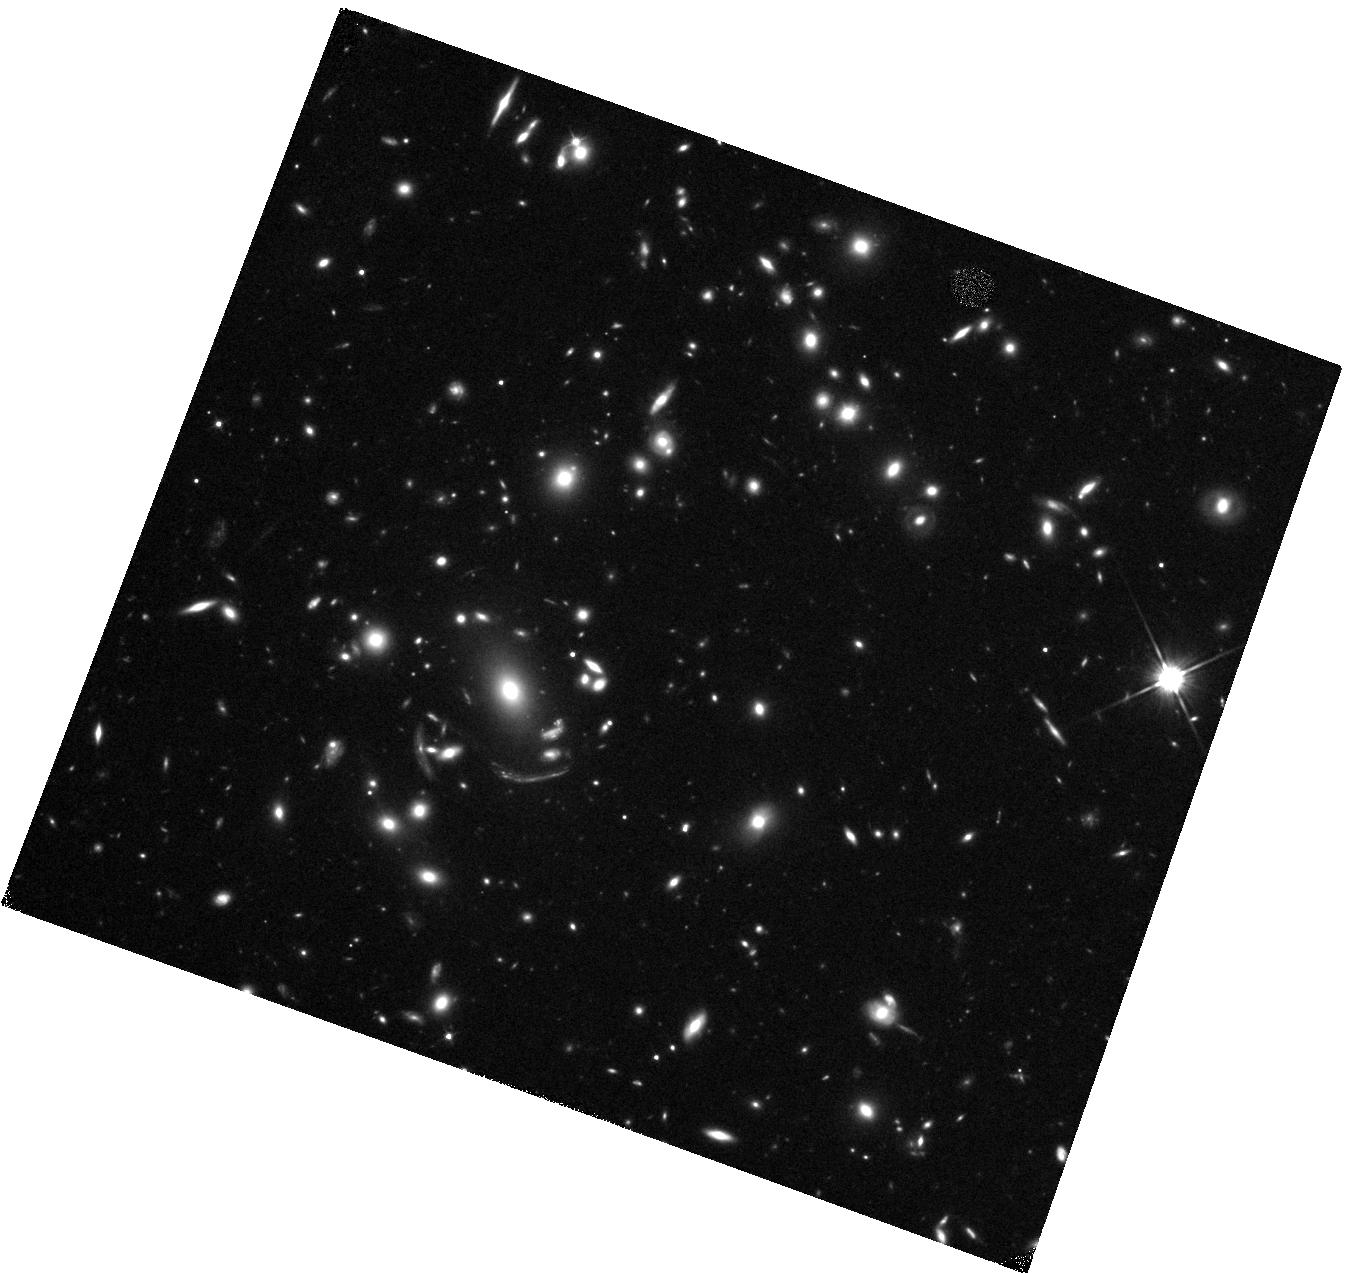
Target: MACSJ1226+2152
Instrument: WFC3/IR
Filter: F110W
Exposure: 20 min
Observation ID: hst_15378_03_wfc3_ir_f110w_idpw03

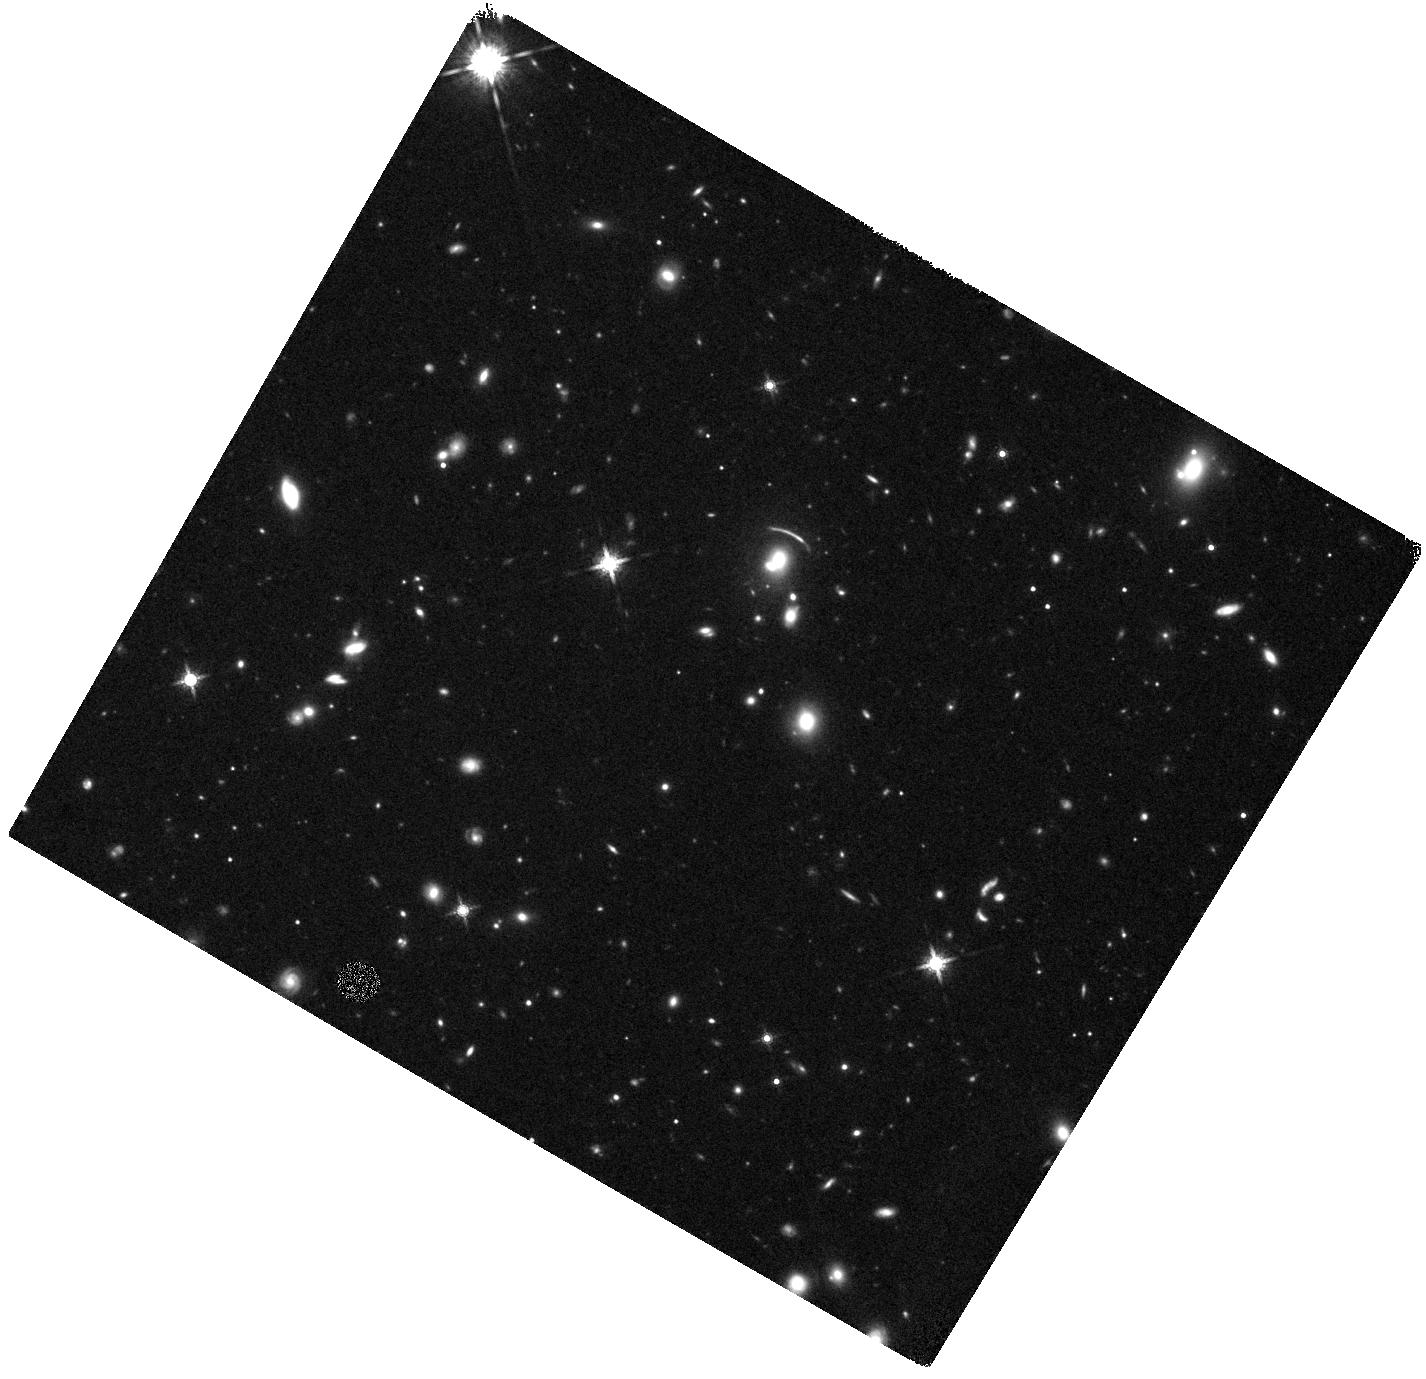
Target: SDSSJ1458-0024
Instrument: WFC3/IR
Filter: F160W
Exposure: 22 min
Observation ID: hst_15378_01_wfc3_ir_f160w_idpw01

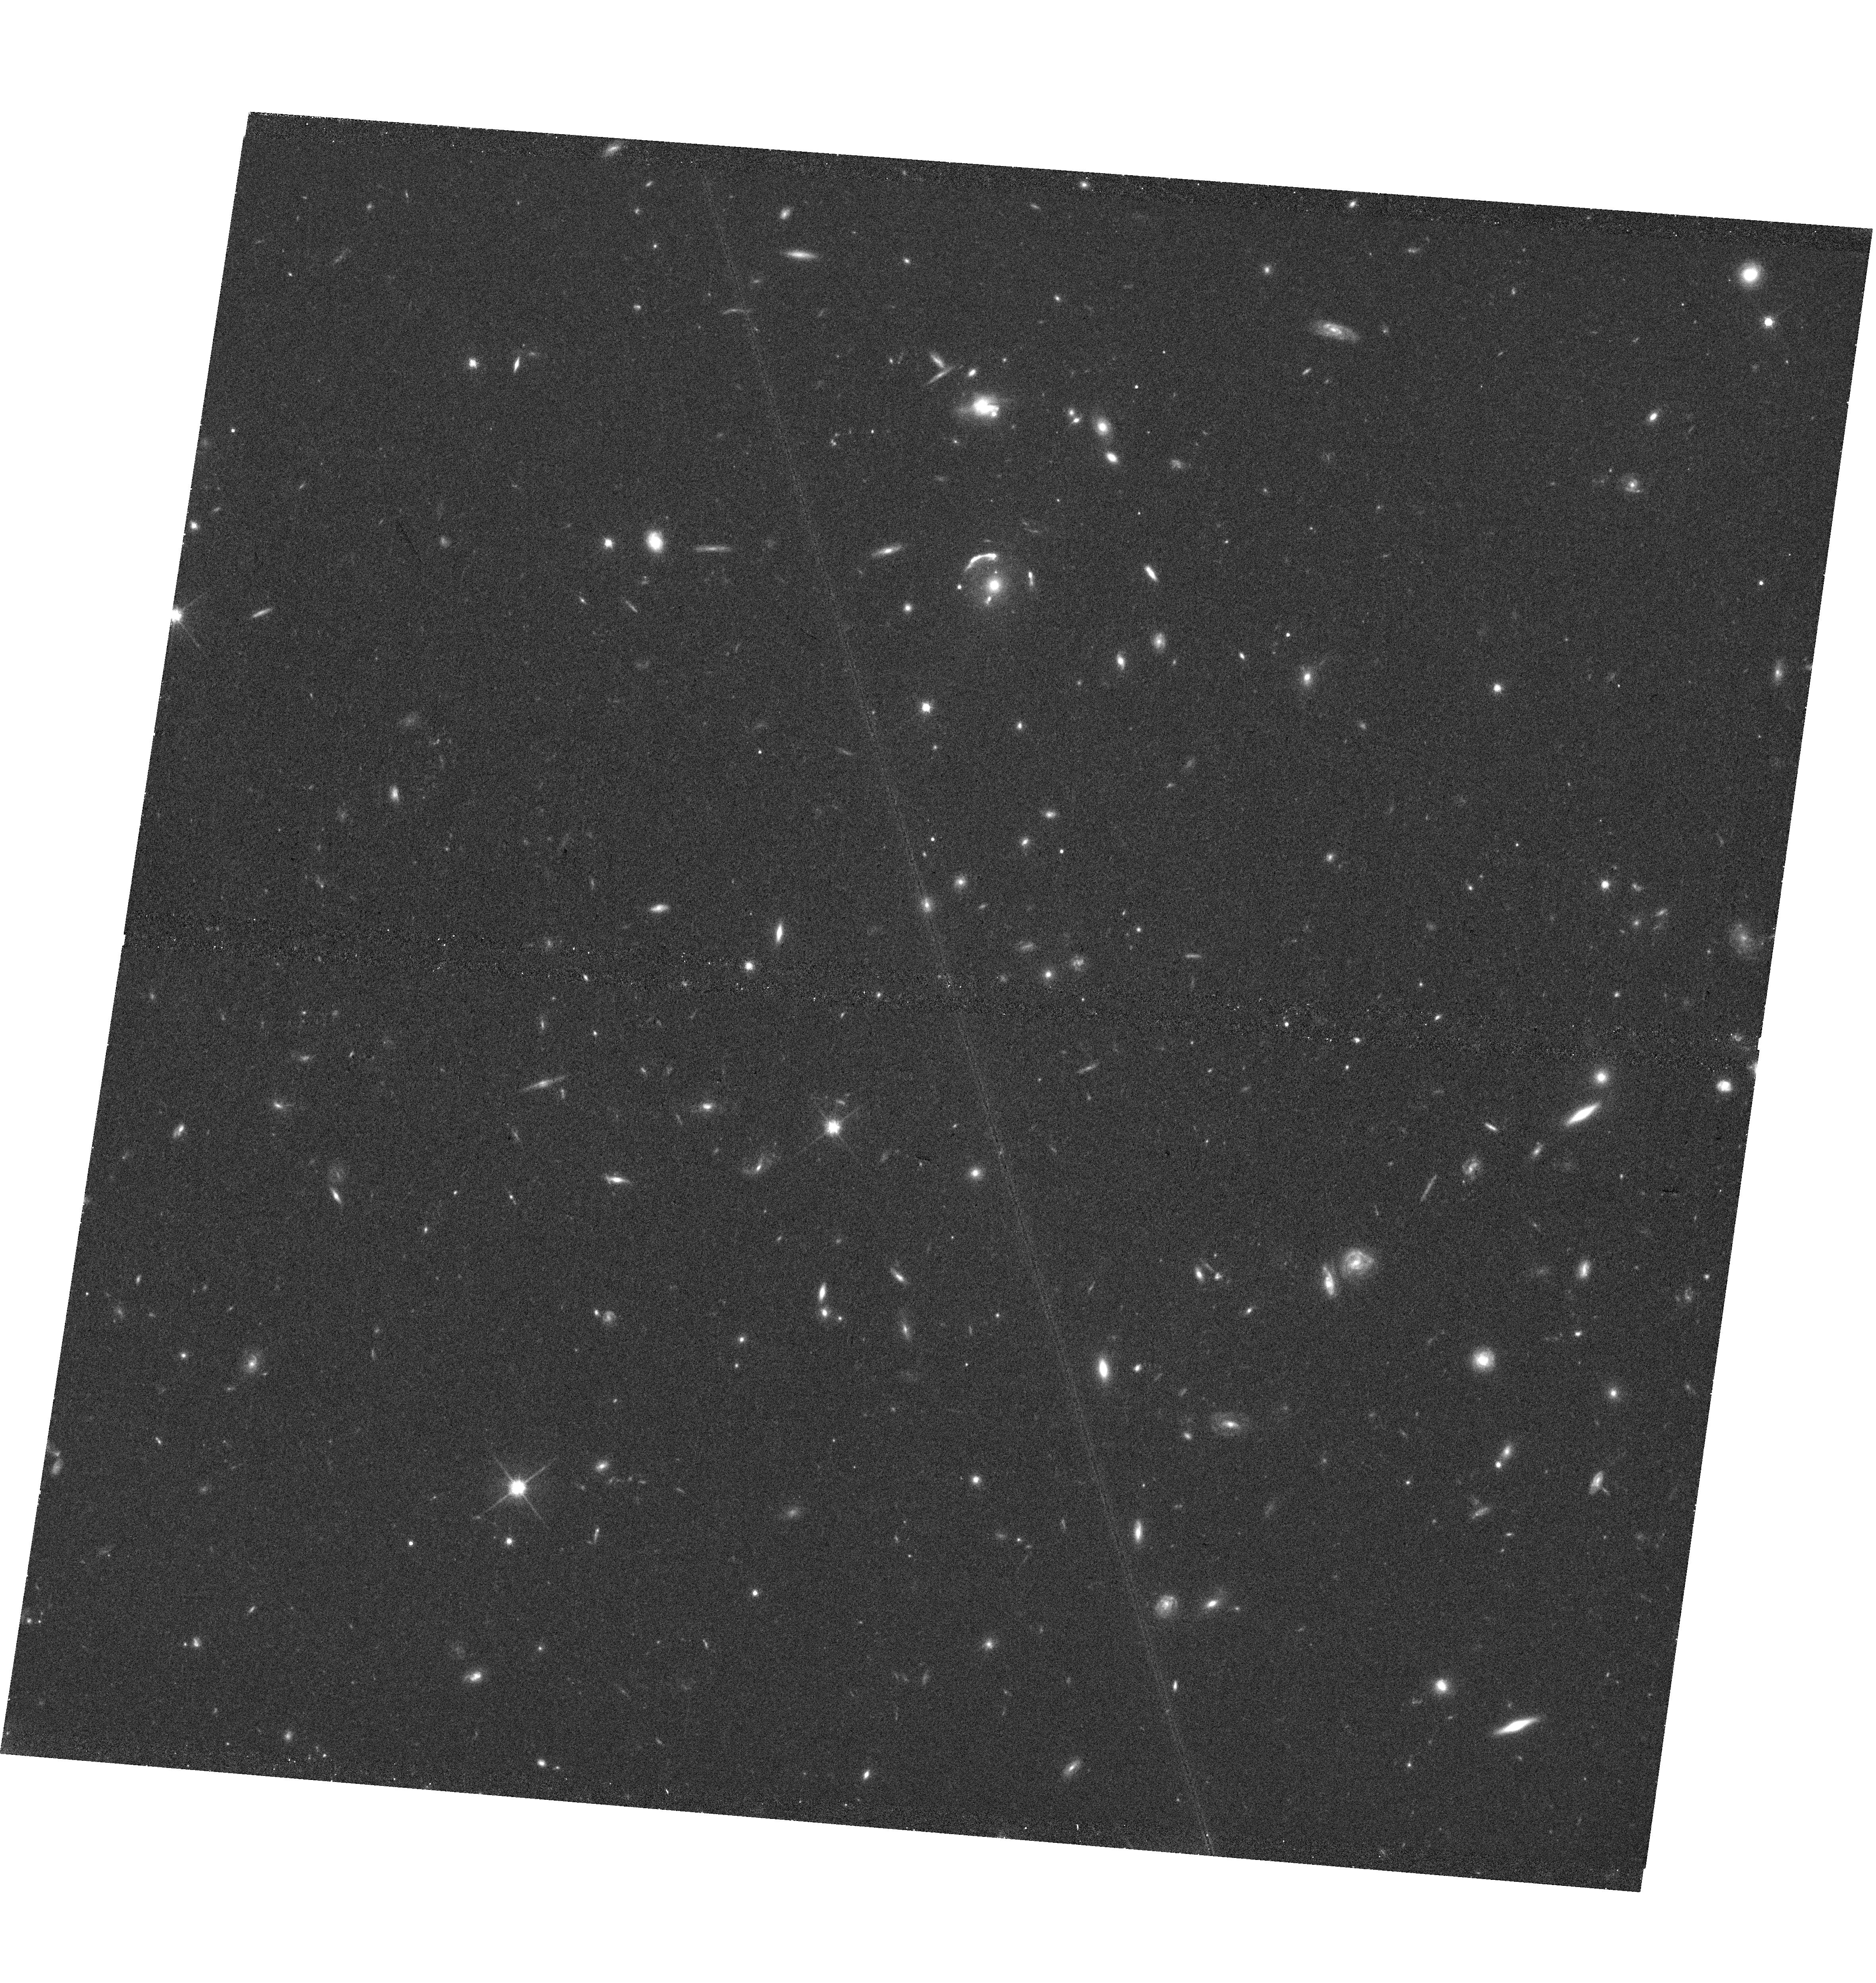
Target: SDSSJ1429+1202
Instrument: WFC3/UVIS
Filter: F814W
Exposure: 43 min
Observation ID: hst_15378_02_wfc3_uvis_f814w_idpw02

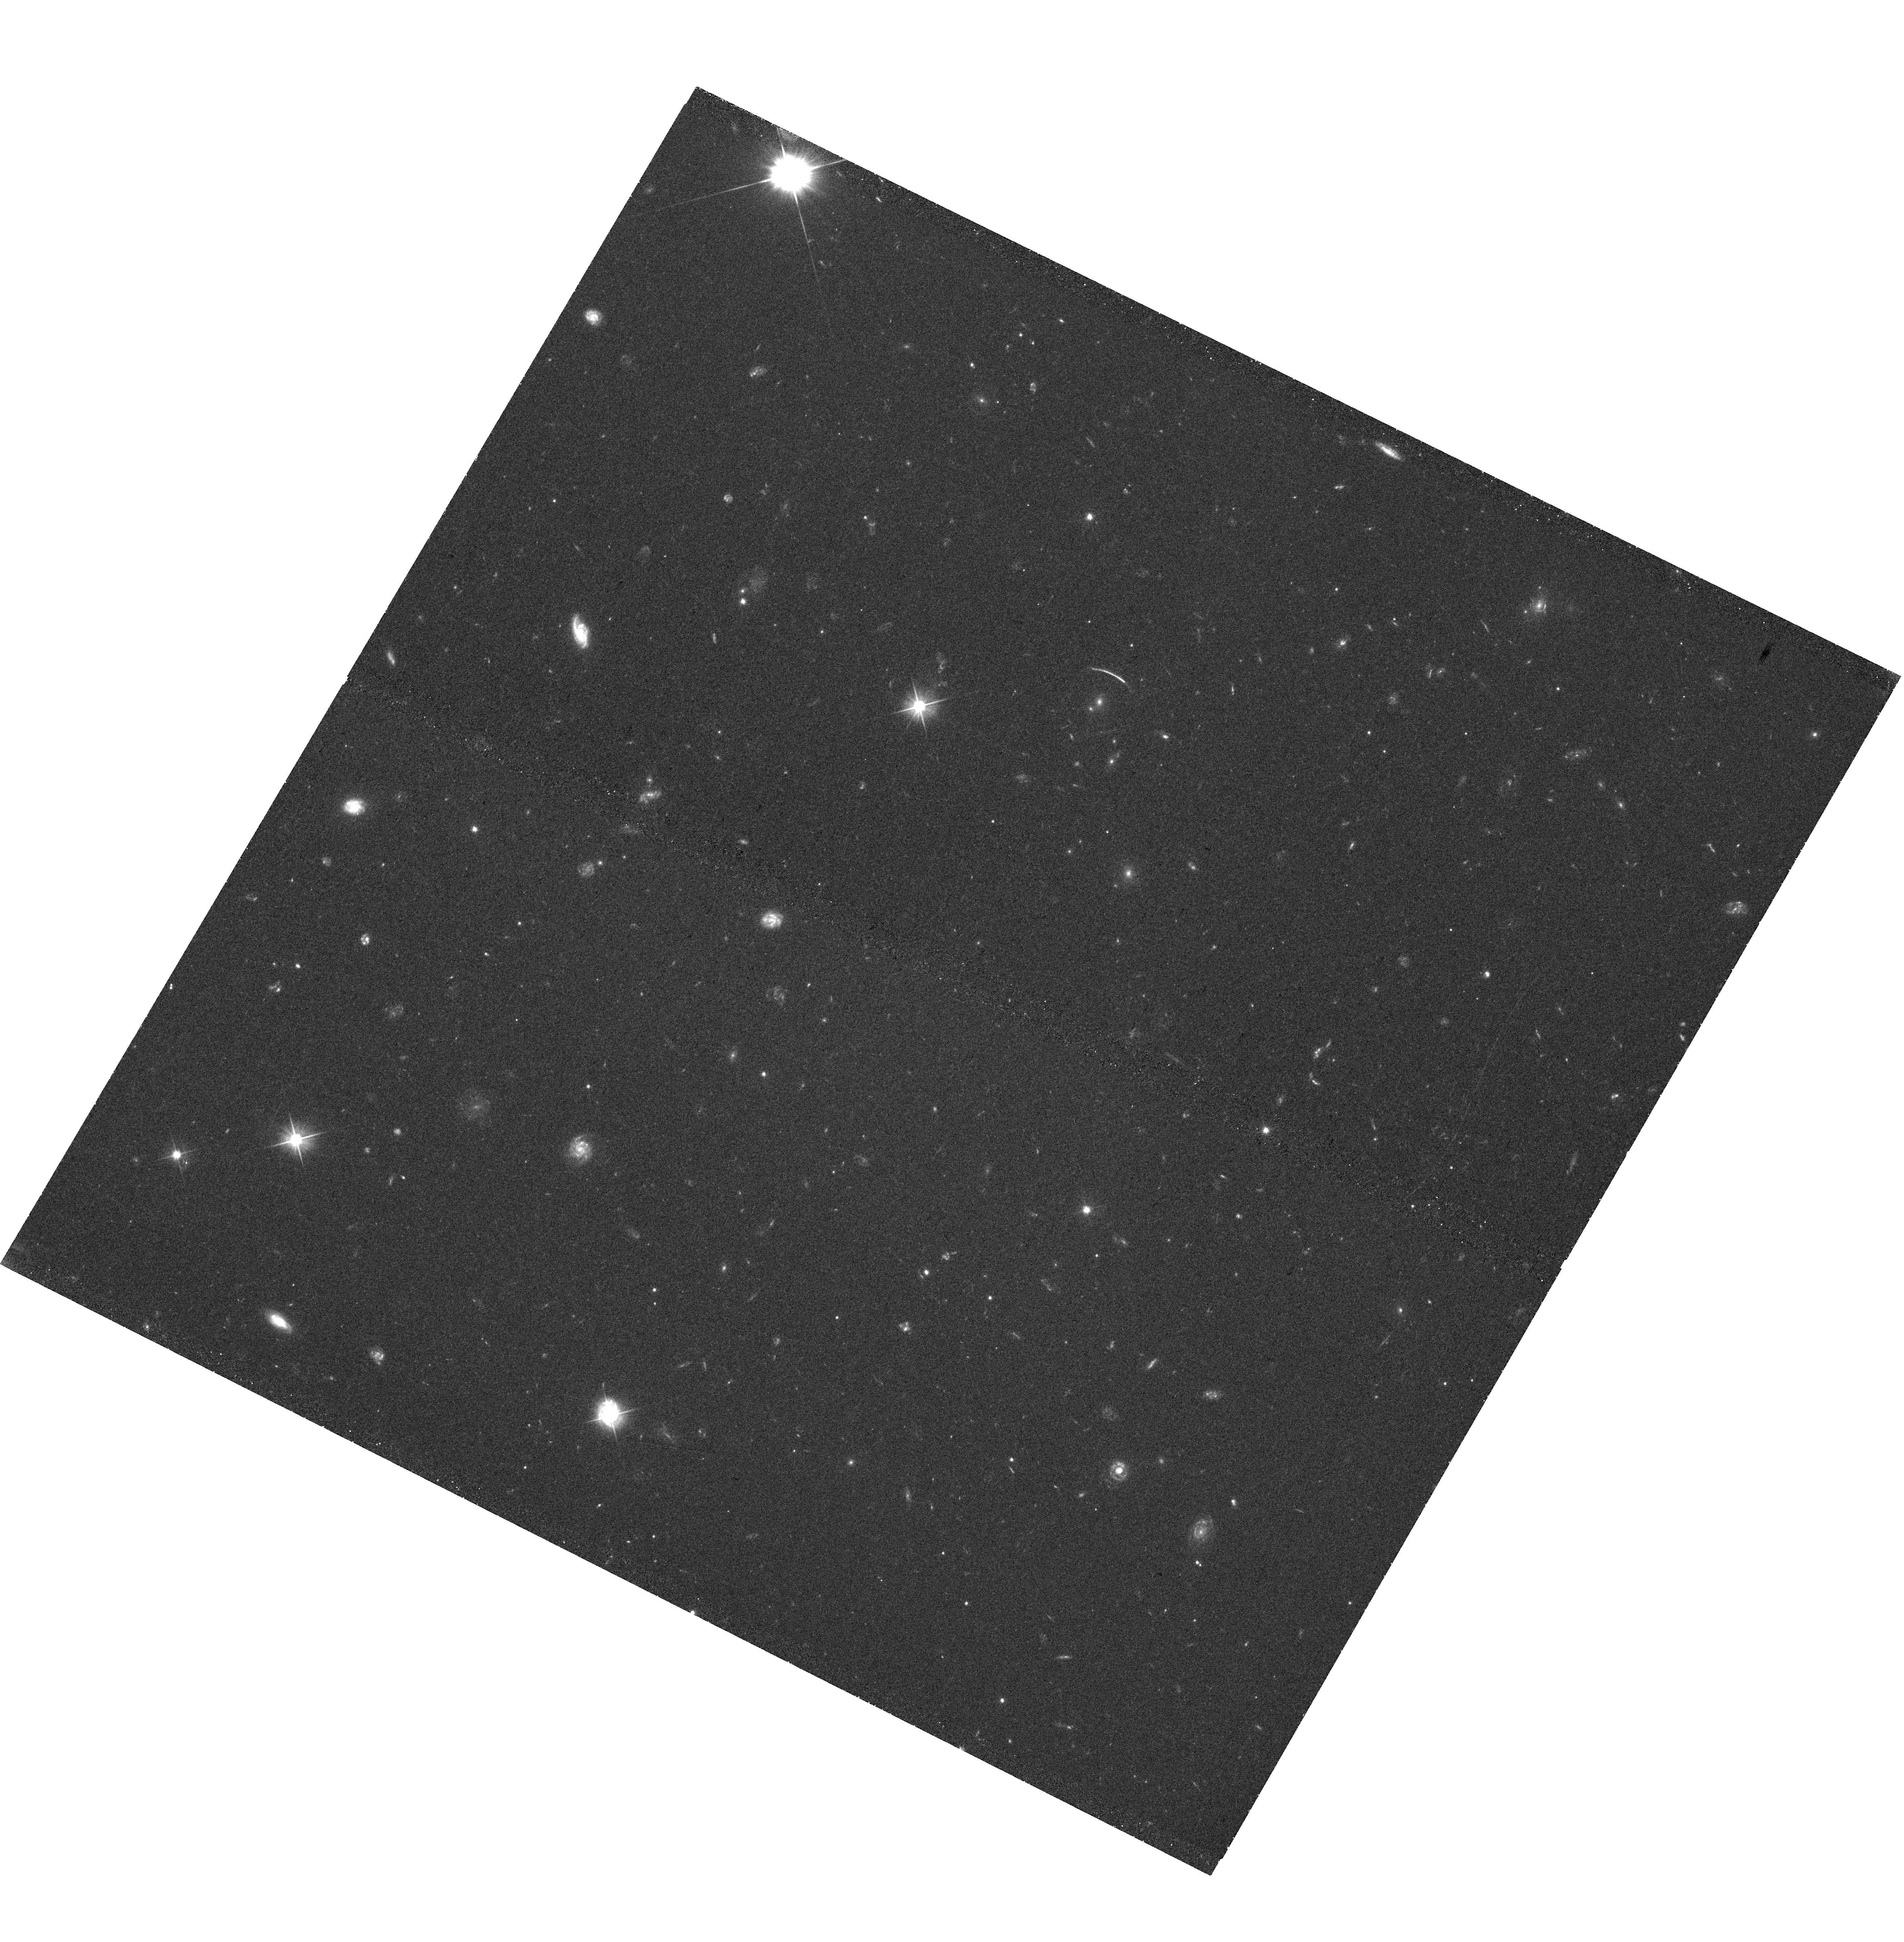
Target: SDSSJ1458-0024
Instrument: WFC3/UVIS
Filter: F475X
Exposure: 43 min
Observation ID: hst_15378_01_wfc3_uvis_f475x_idpw01

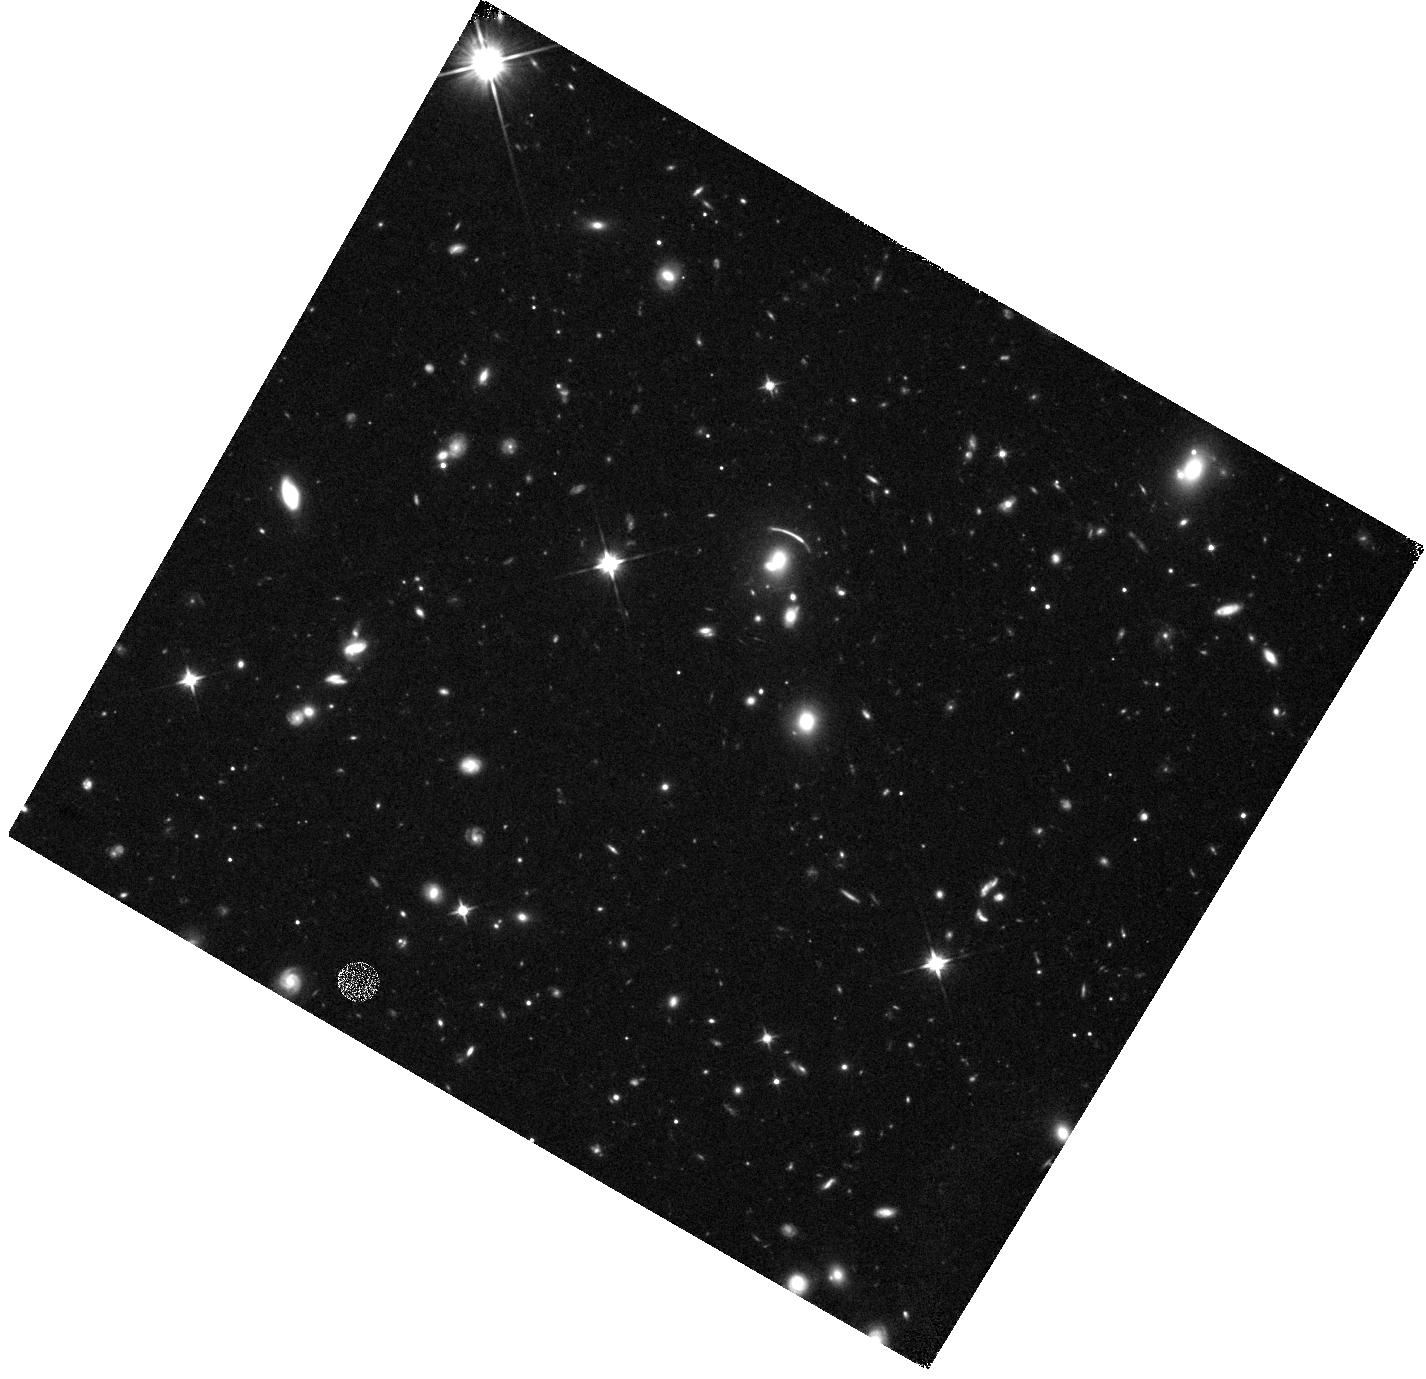
Target: SDSSJ1458-0024
Instrument: WFC3/IR
Filter: F110W
Exposure: 20 min
Observation ID: hst_15378_01_wfc3_ir_f110w_idpw01

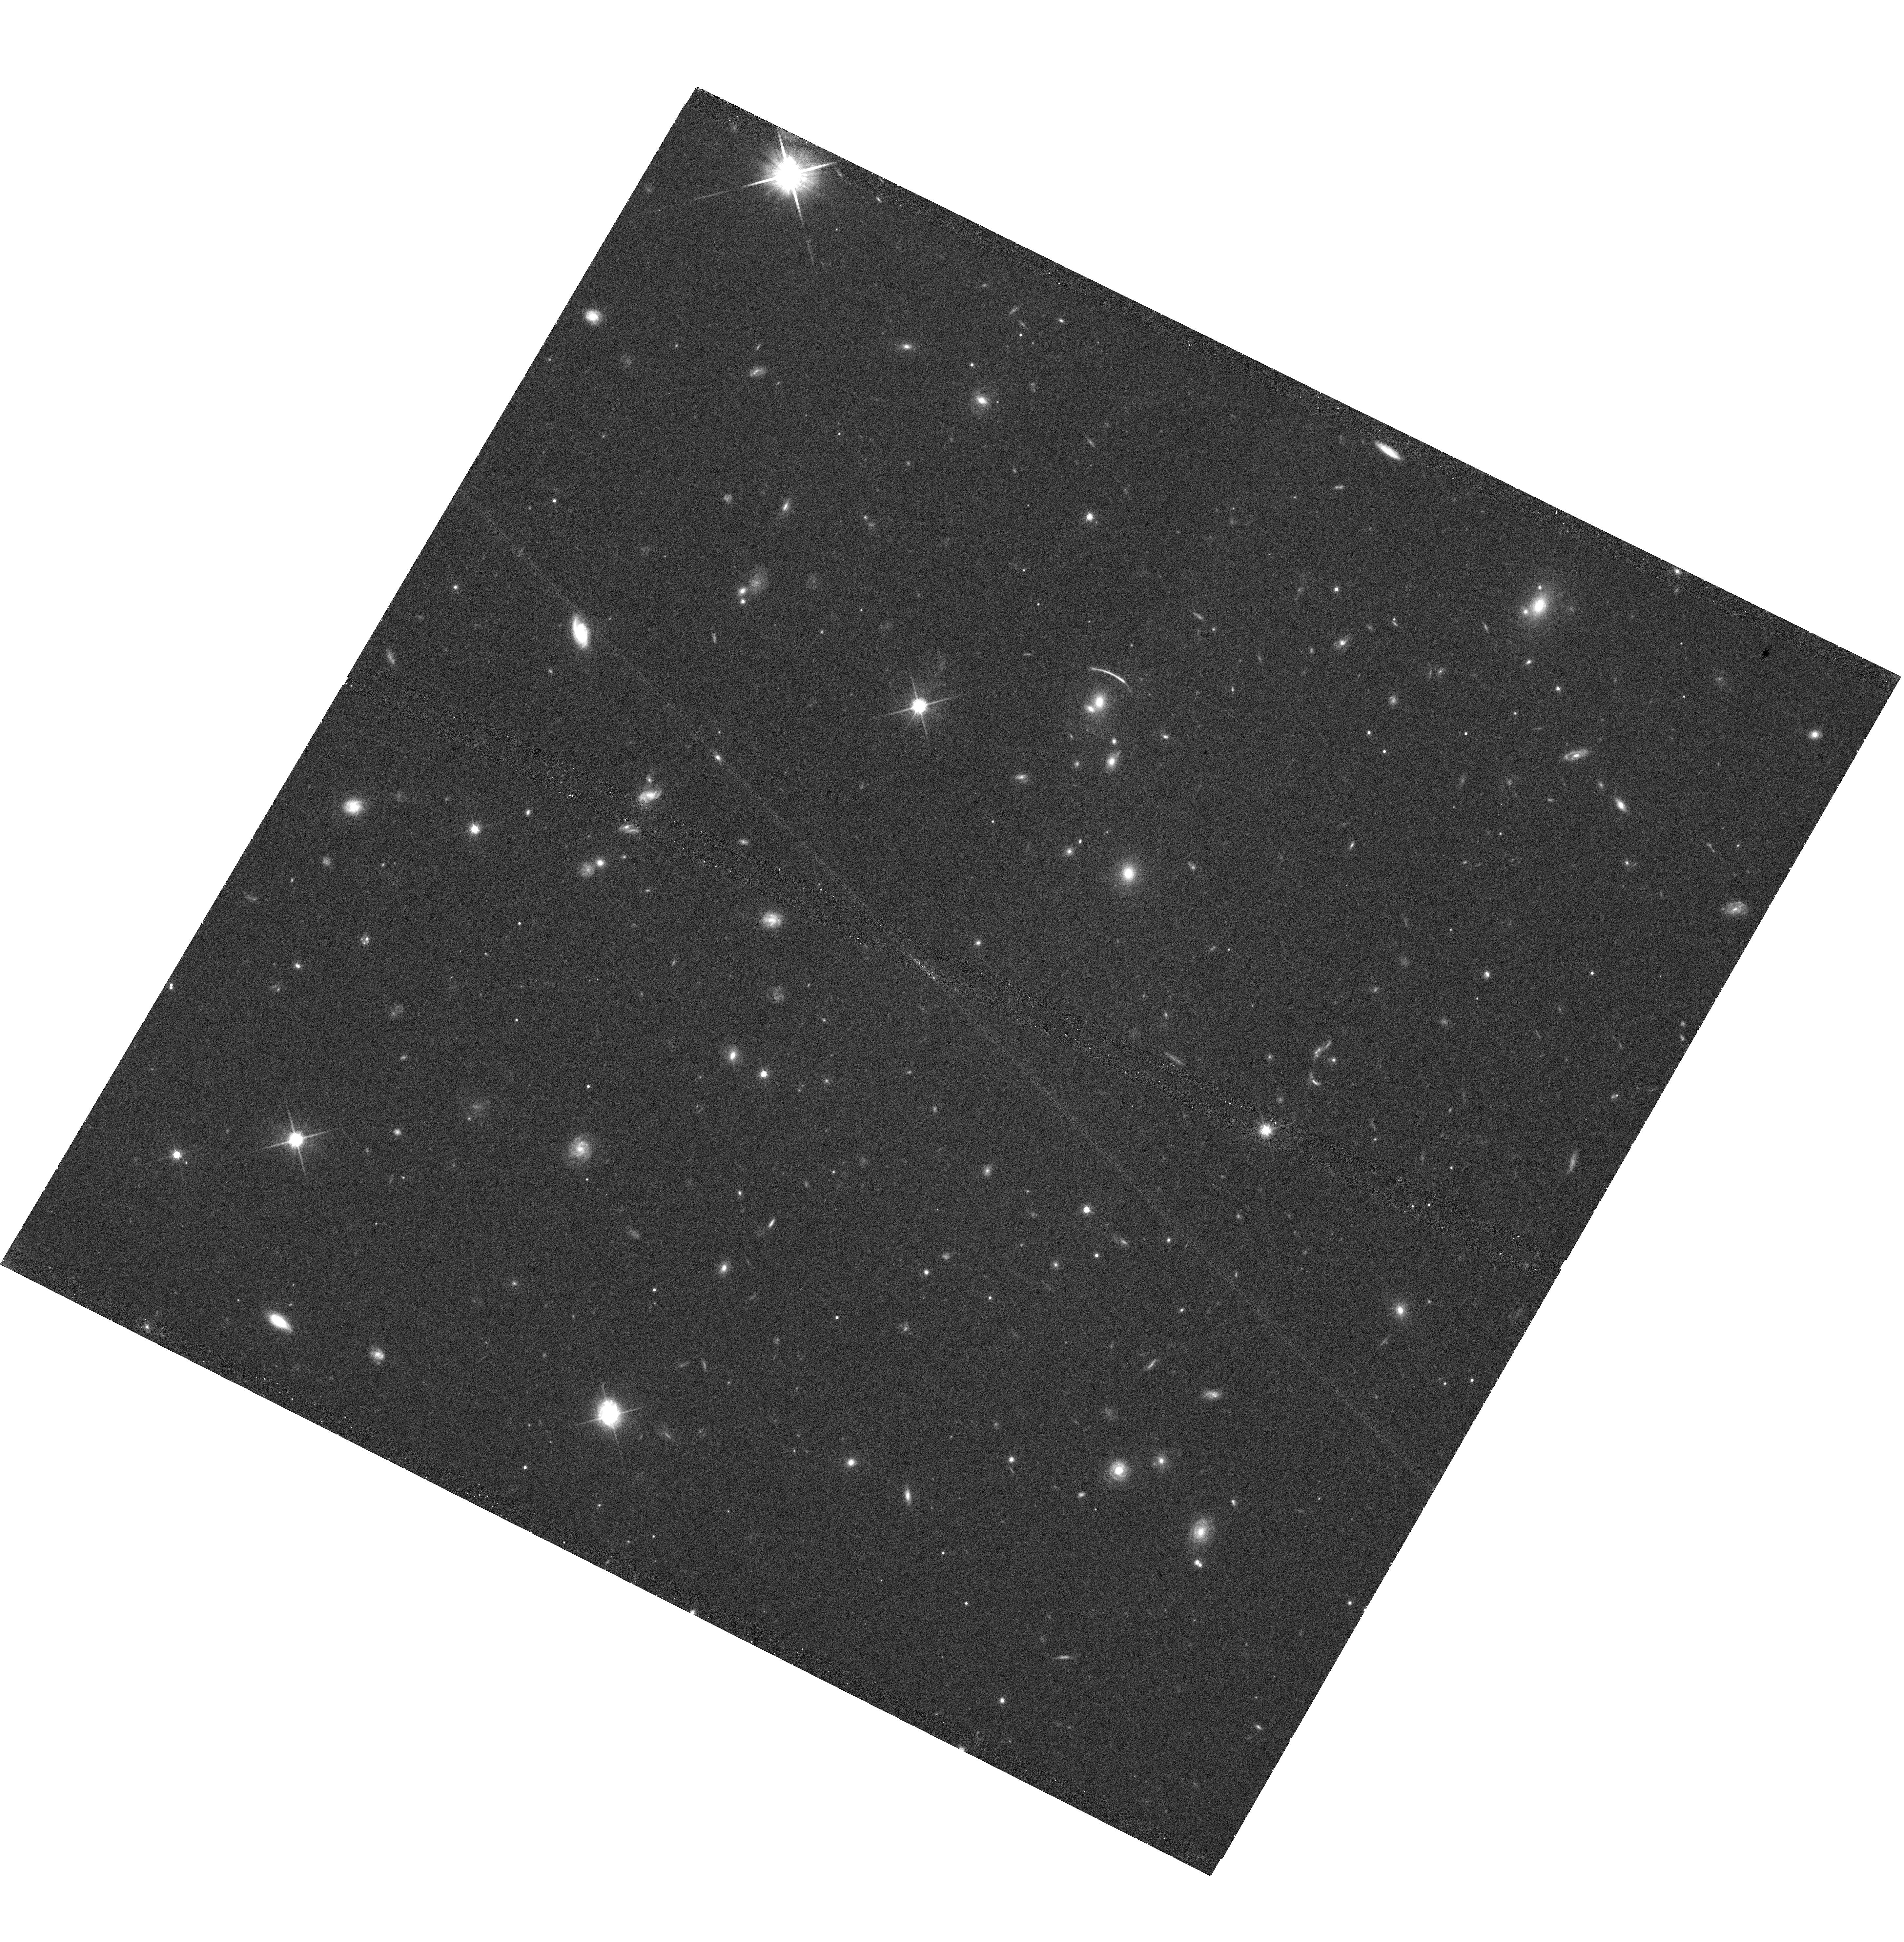
Target: SDSSJ1458-0024
Instrument: WFC3/UVIS
Filter: F814W
Exposure: 43 min
Observation ID: hst_15378_01_wfc3_uvis_f814w_idpw01

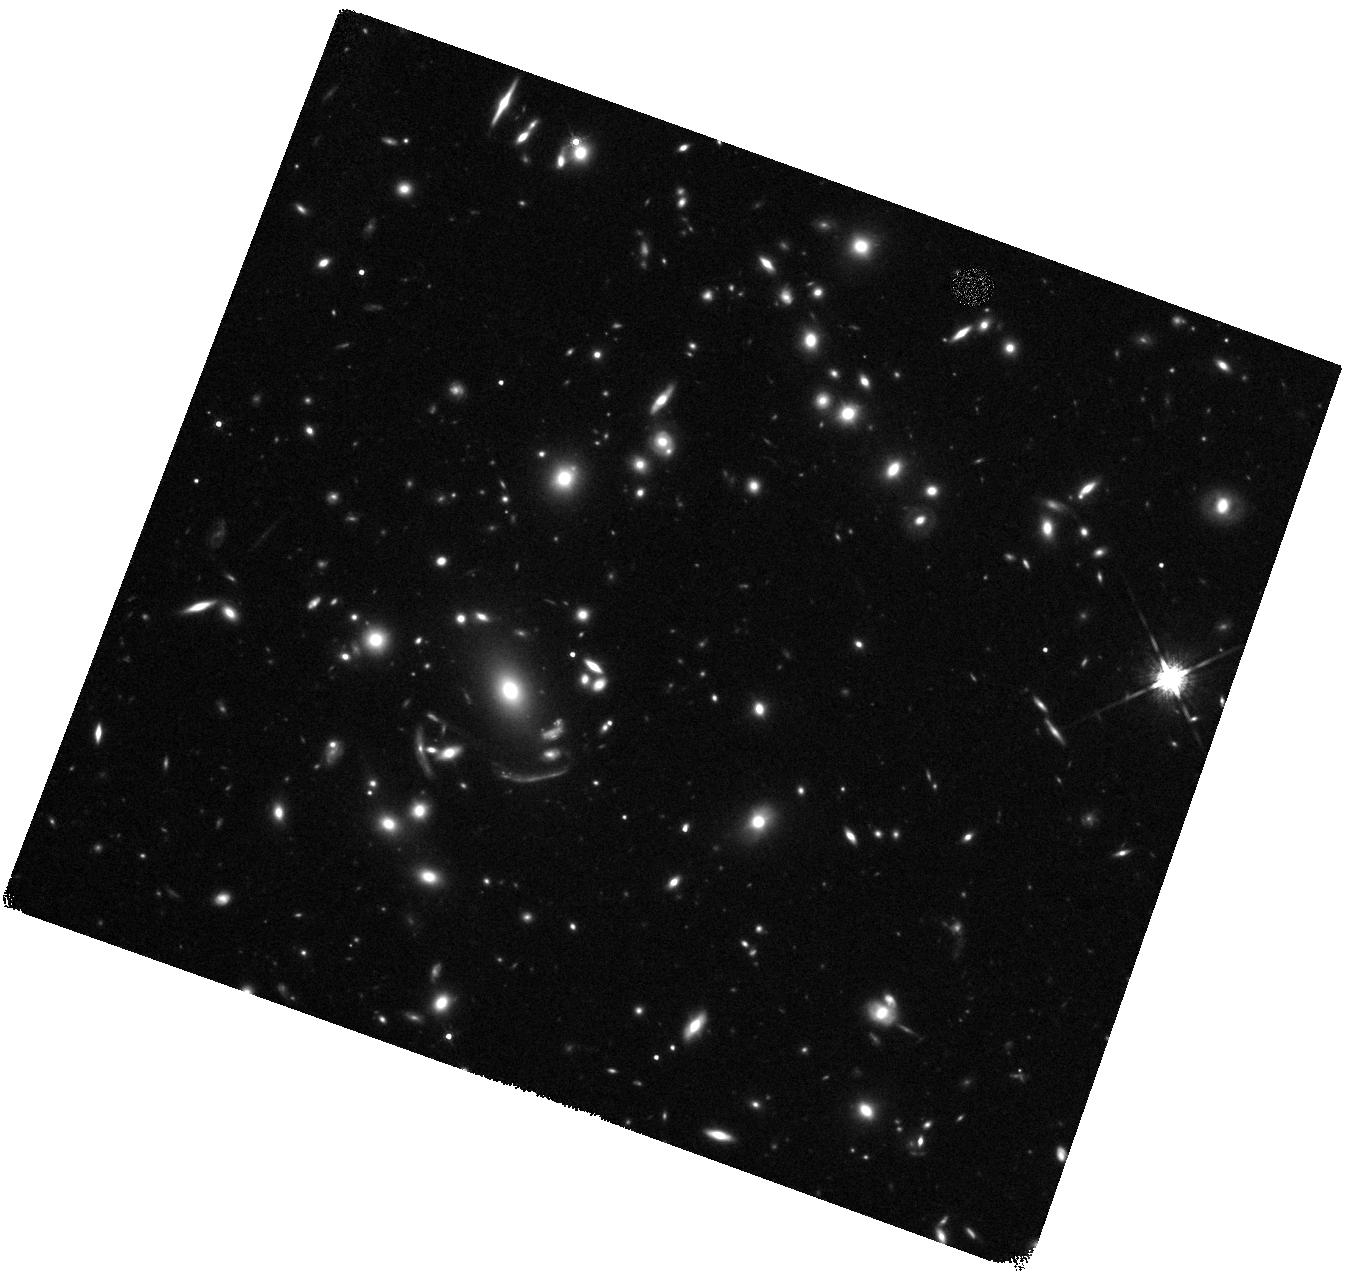
Target: MACSJ1226+2152
Instrument: WFC3/IR
Filter: F160W
Exposure: 22 min
Observation ID: hst_15378_03_wfc3_ir_f160w_idpw03

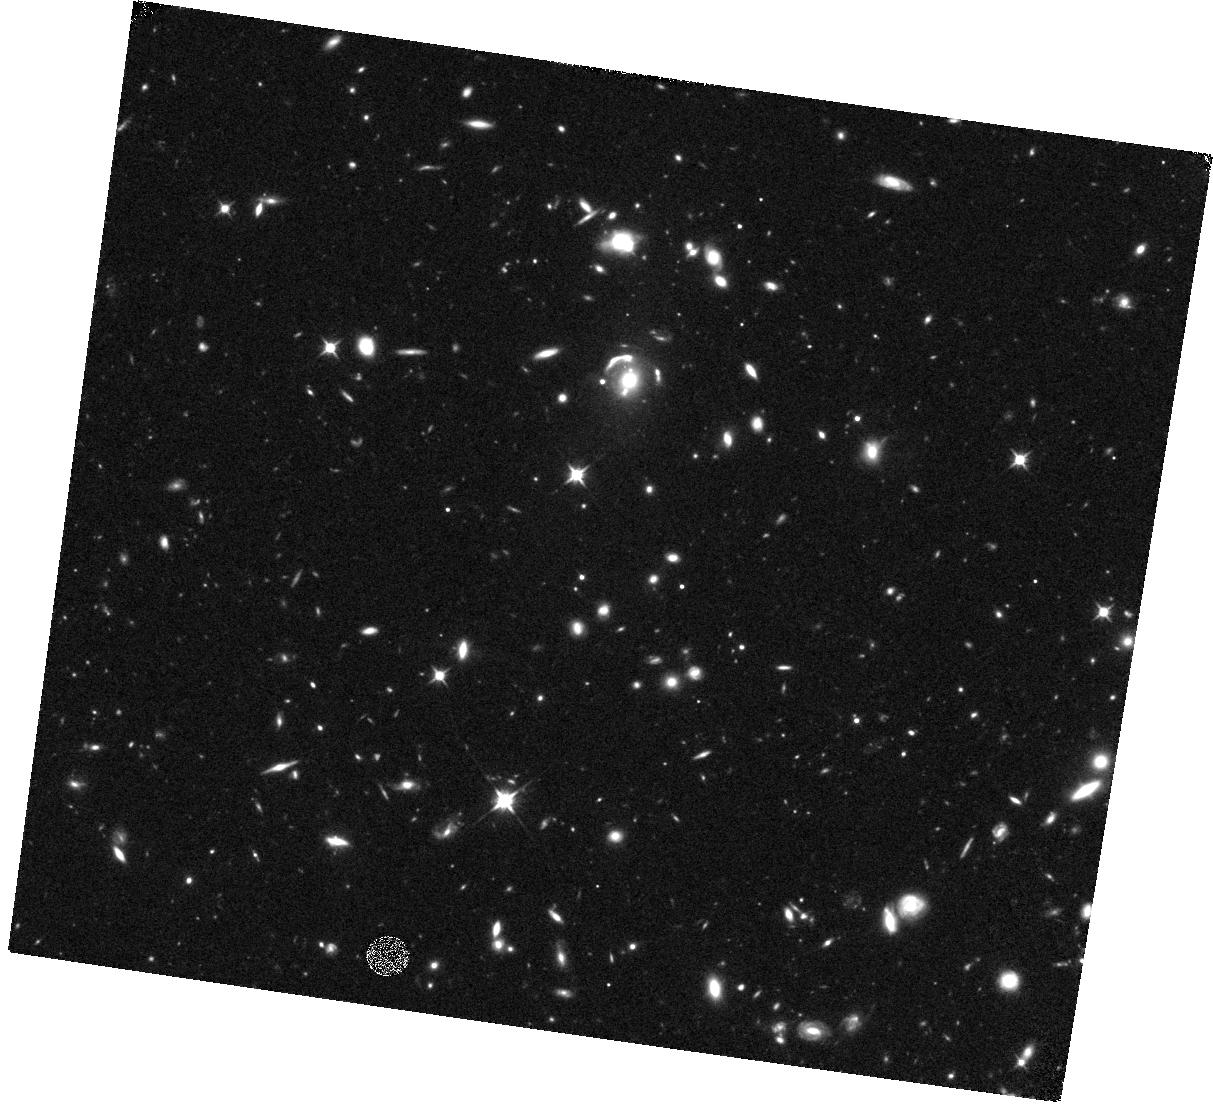
Target: SDSSJ1429+1202
Instrument: WFC3/IR
Filter: F110W
Exposure: 20 min
Observation ID: hst_15378_02_wfc3_ir_f110w_idpw02

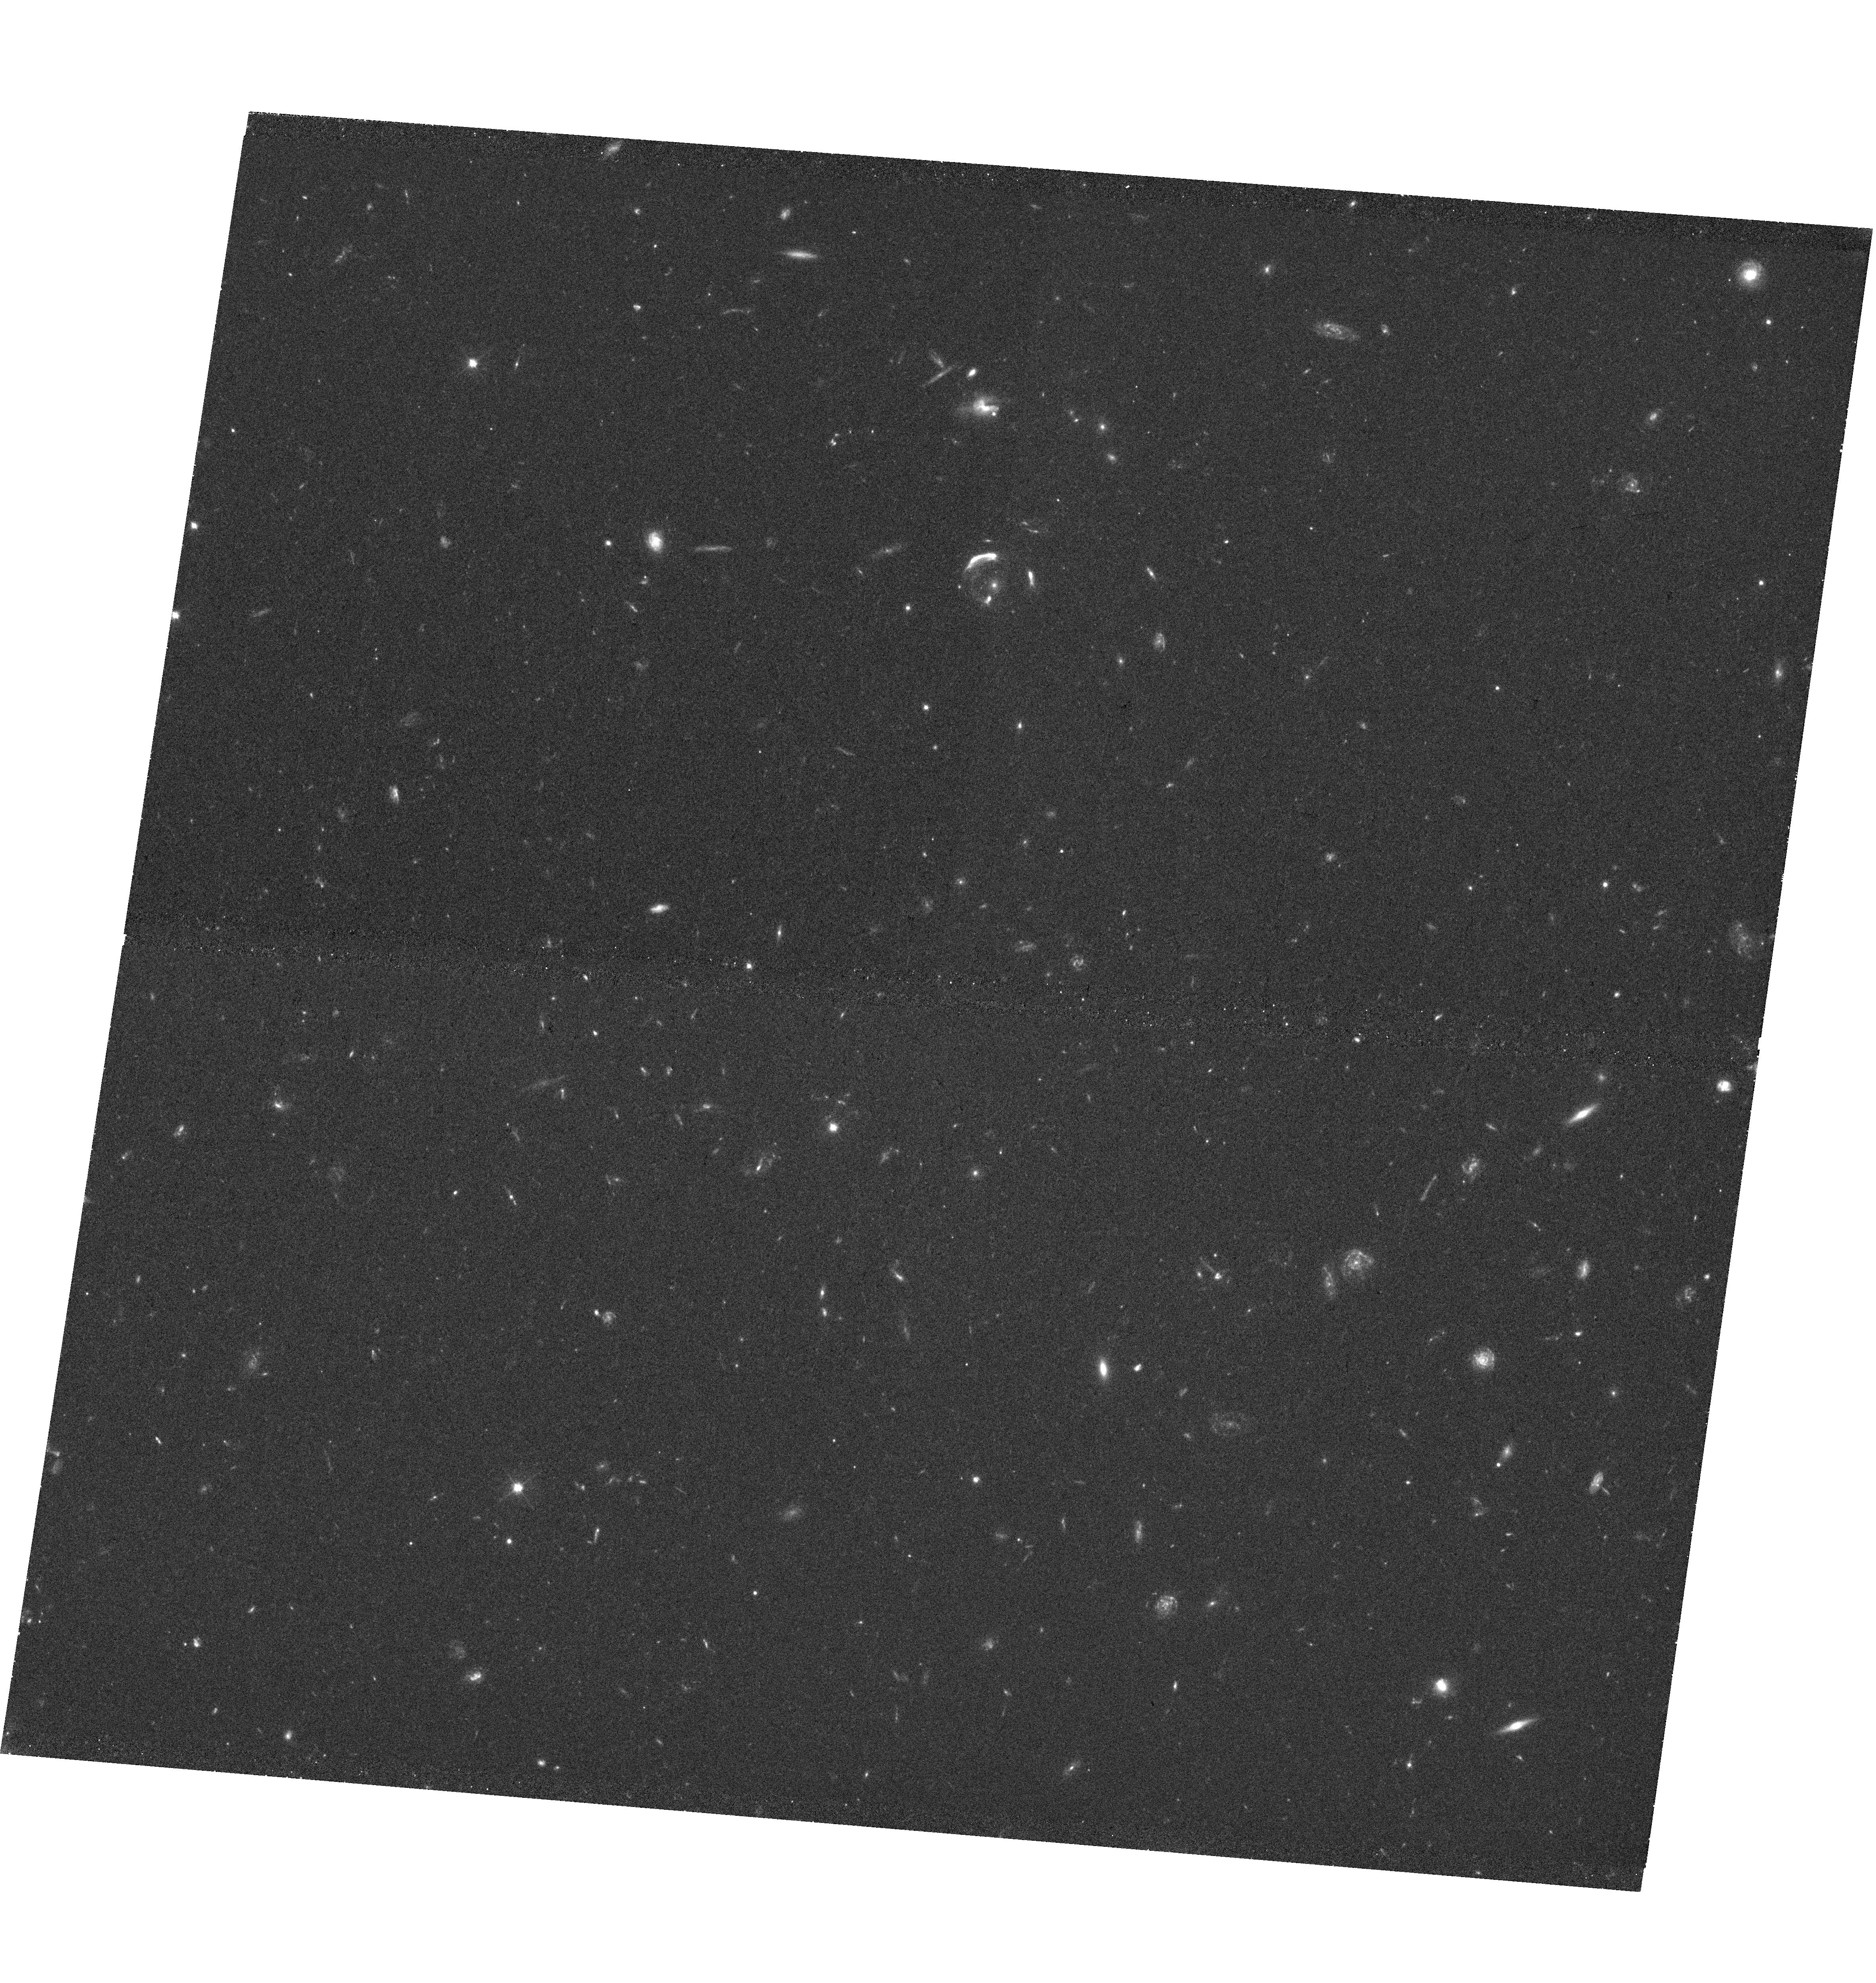
Target: SDSSJ1429+1202
Instrument: WFC3/UVIS
Filter: F475X
Exposure: 43 min
Observation ID: hst_15378_02_wfc3_uvis_f475x_idpw02

The Chandra Strong Lens Sample: Revealing Baryonic Physics In Strong Lensing Selected Clusters (PI: Bayliss, Matthew)

We propose for Chandra imaging of the hot intra-cluster gas in a unique new sample of 29 galaxy clusters selected purely on their strong gravitational lensing signatures. This will be the first program targeting a purely strong lensing selected cluster sample, enabling new comparisons between the ICM properties and scaling relations of strong lensing and mass/ICM selected cluster samples. Chandra imaging, combined with high precision strong lens models, ensures powerful constraints on the distribution and state of matter in the cluster cores. This represents a novel angle from which we can address the role played by baryonic physics, the infamous gastrophysics, in shaping the cores of massive clusters, and opens up an exciting new galaxy cluster discovery space with Chandra.